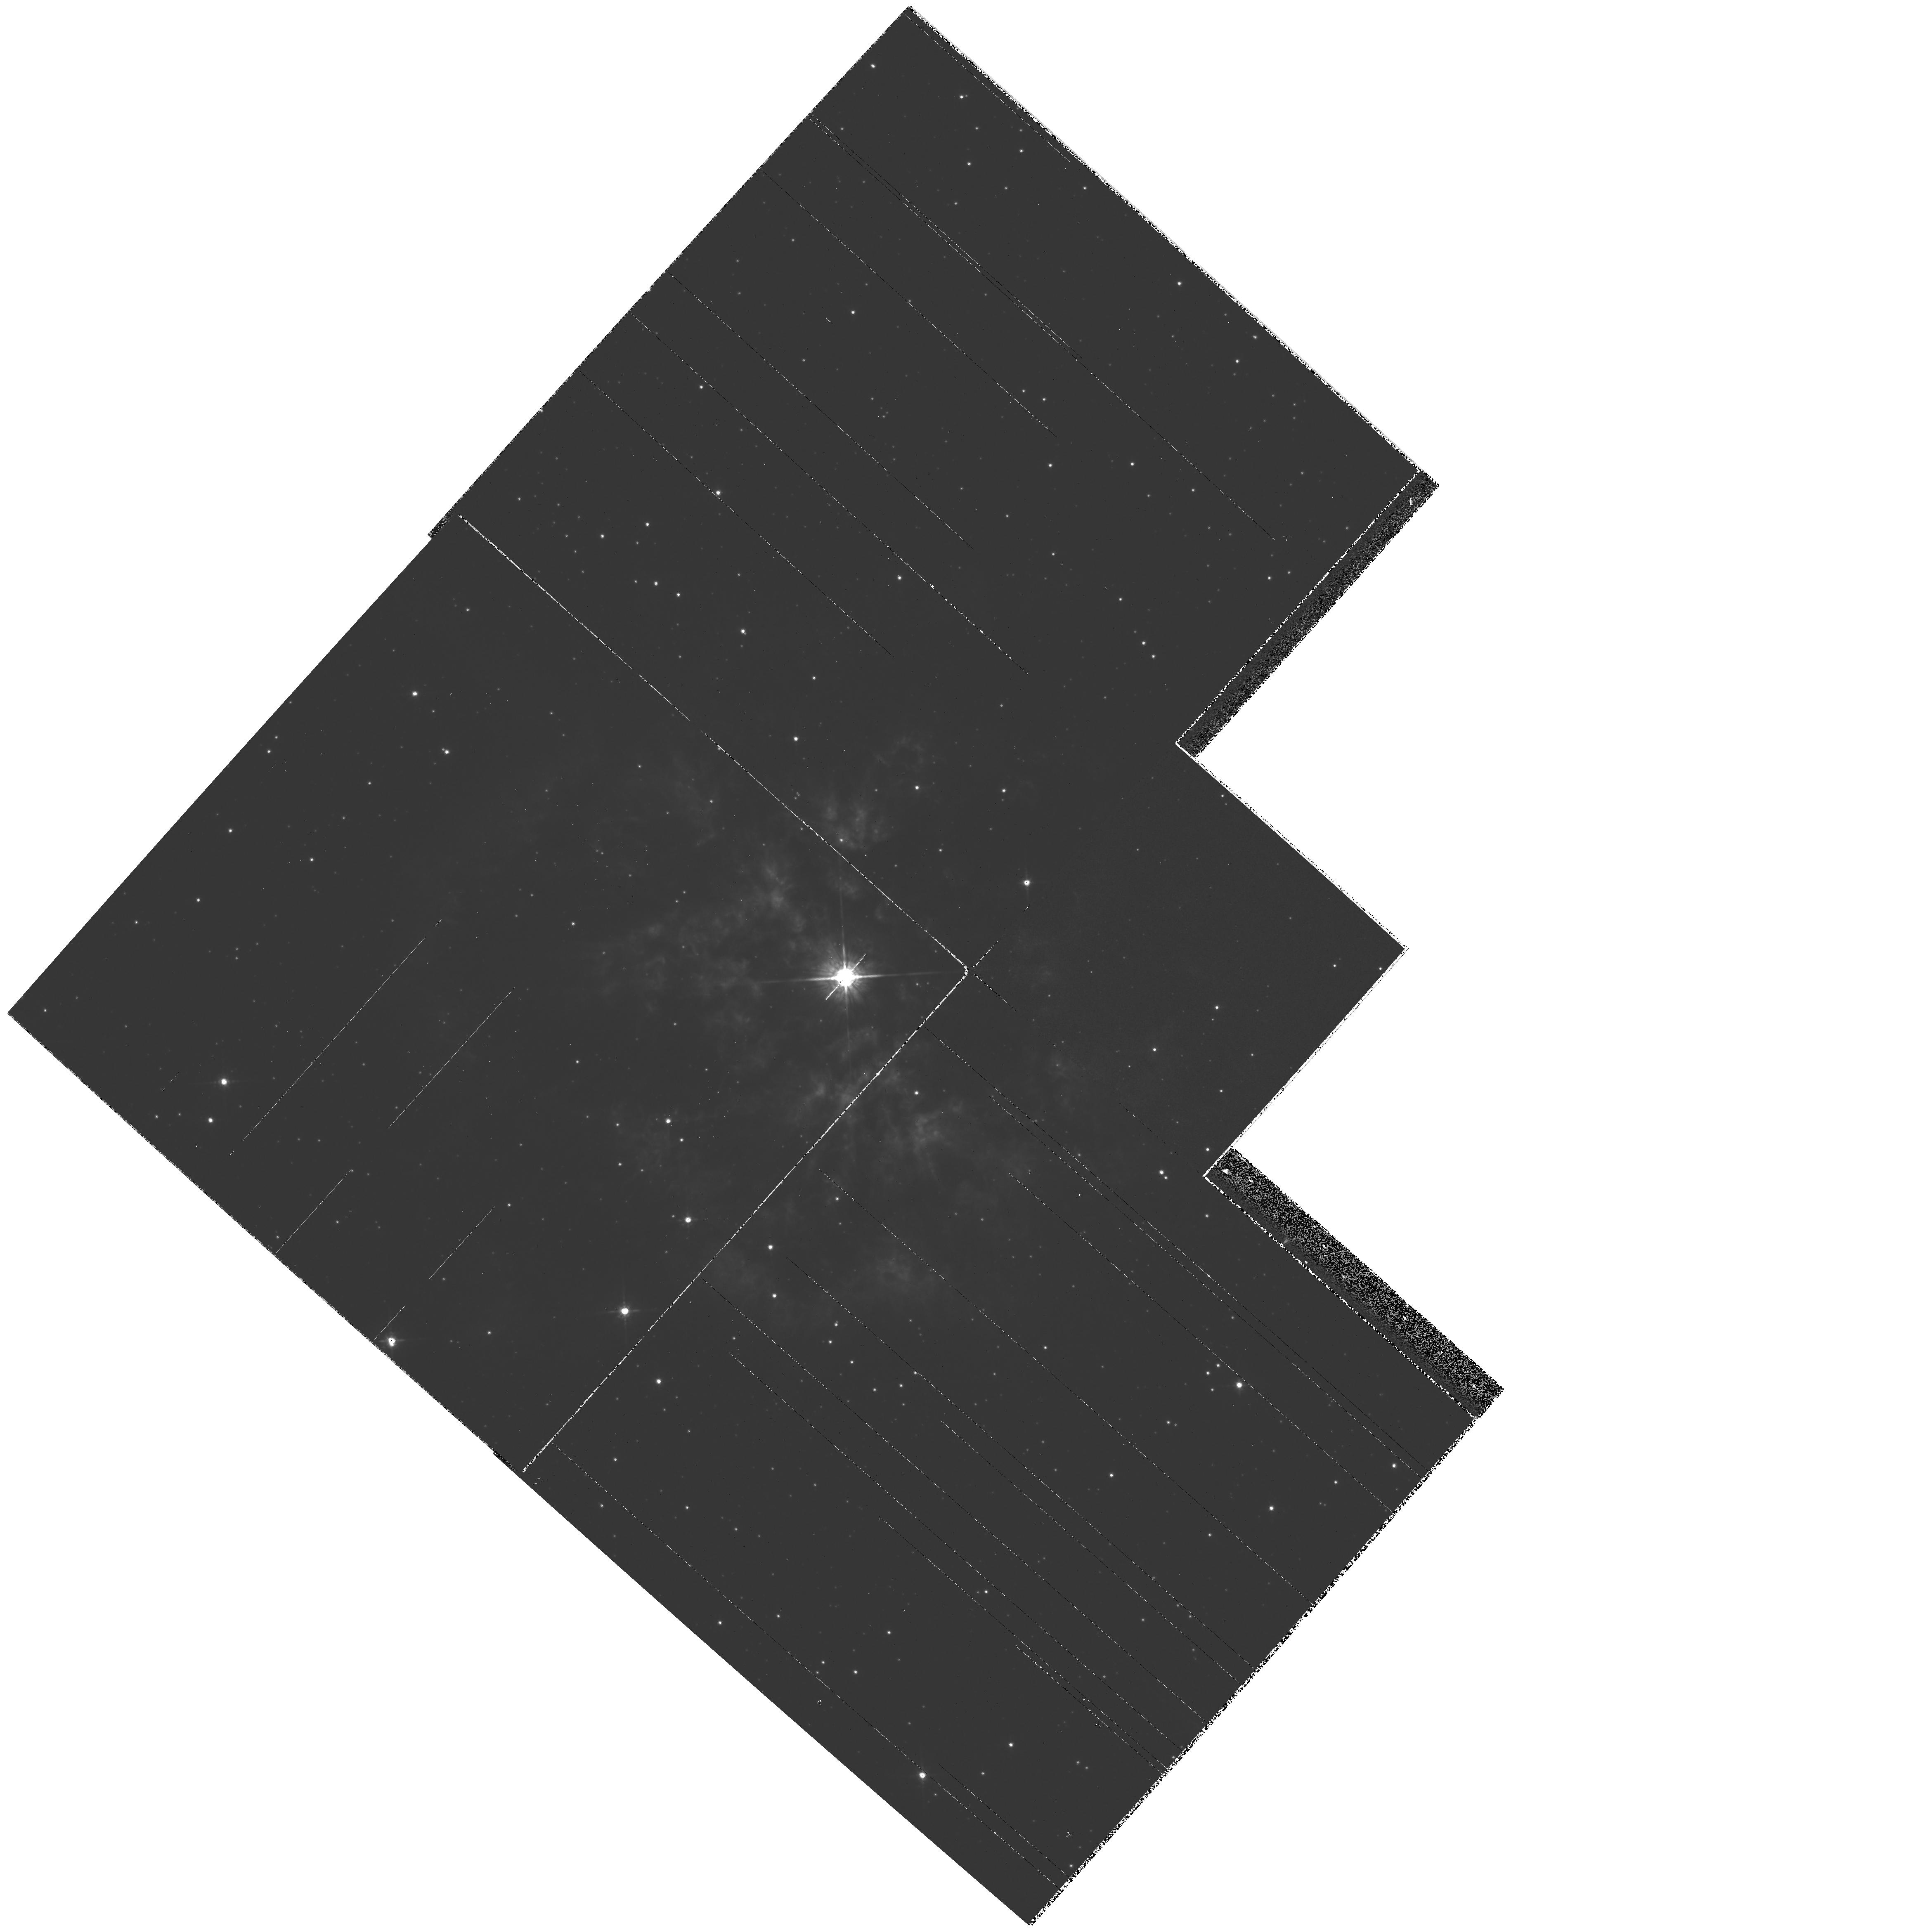
Target: PK050+03D1. Instrument: WFPC2/PC. Filter: F675W. Exposure: 3 min. Observation ID: hst_6787_01_wfpc2_pc_f675w_u3ah01

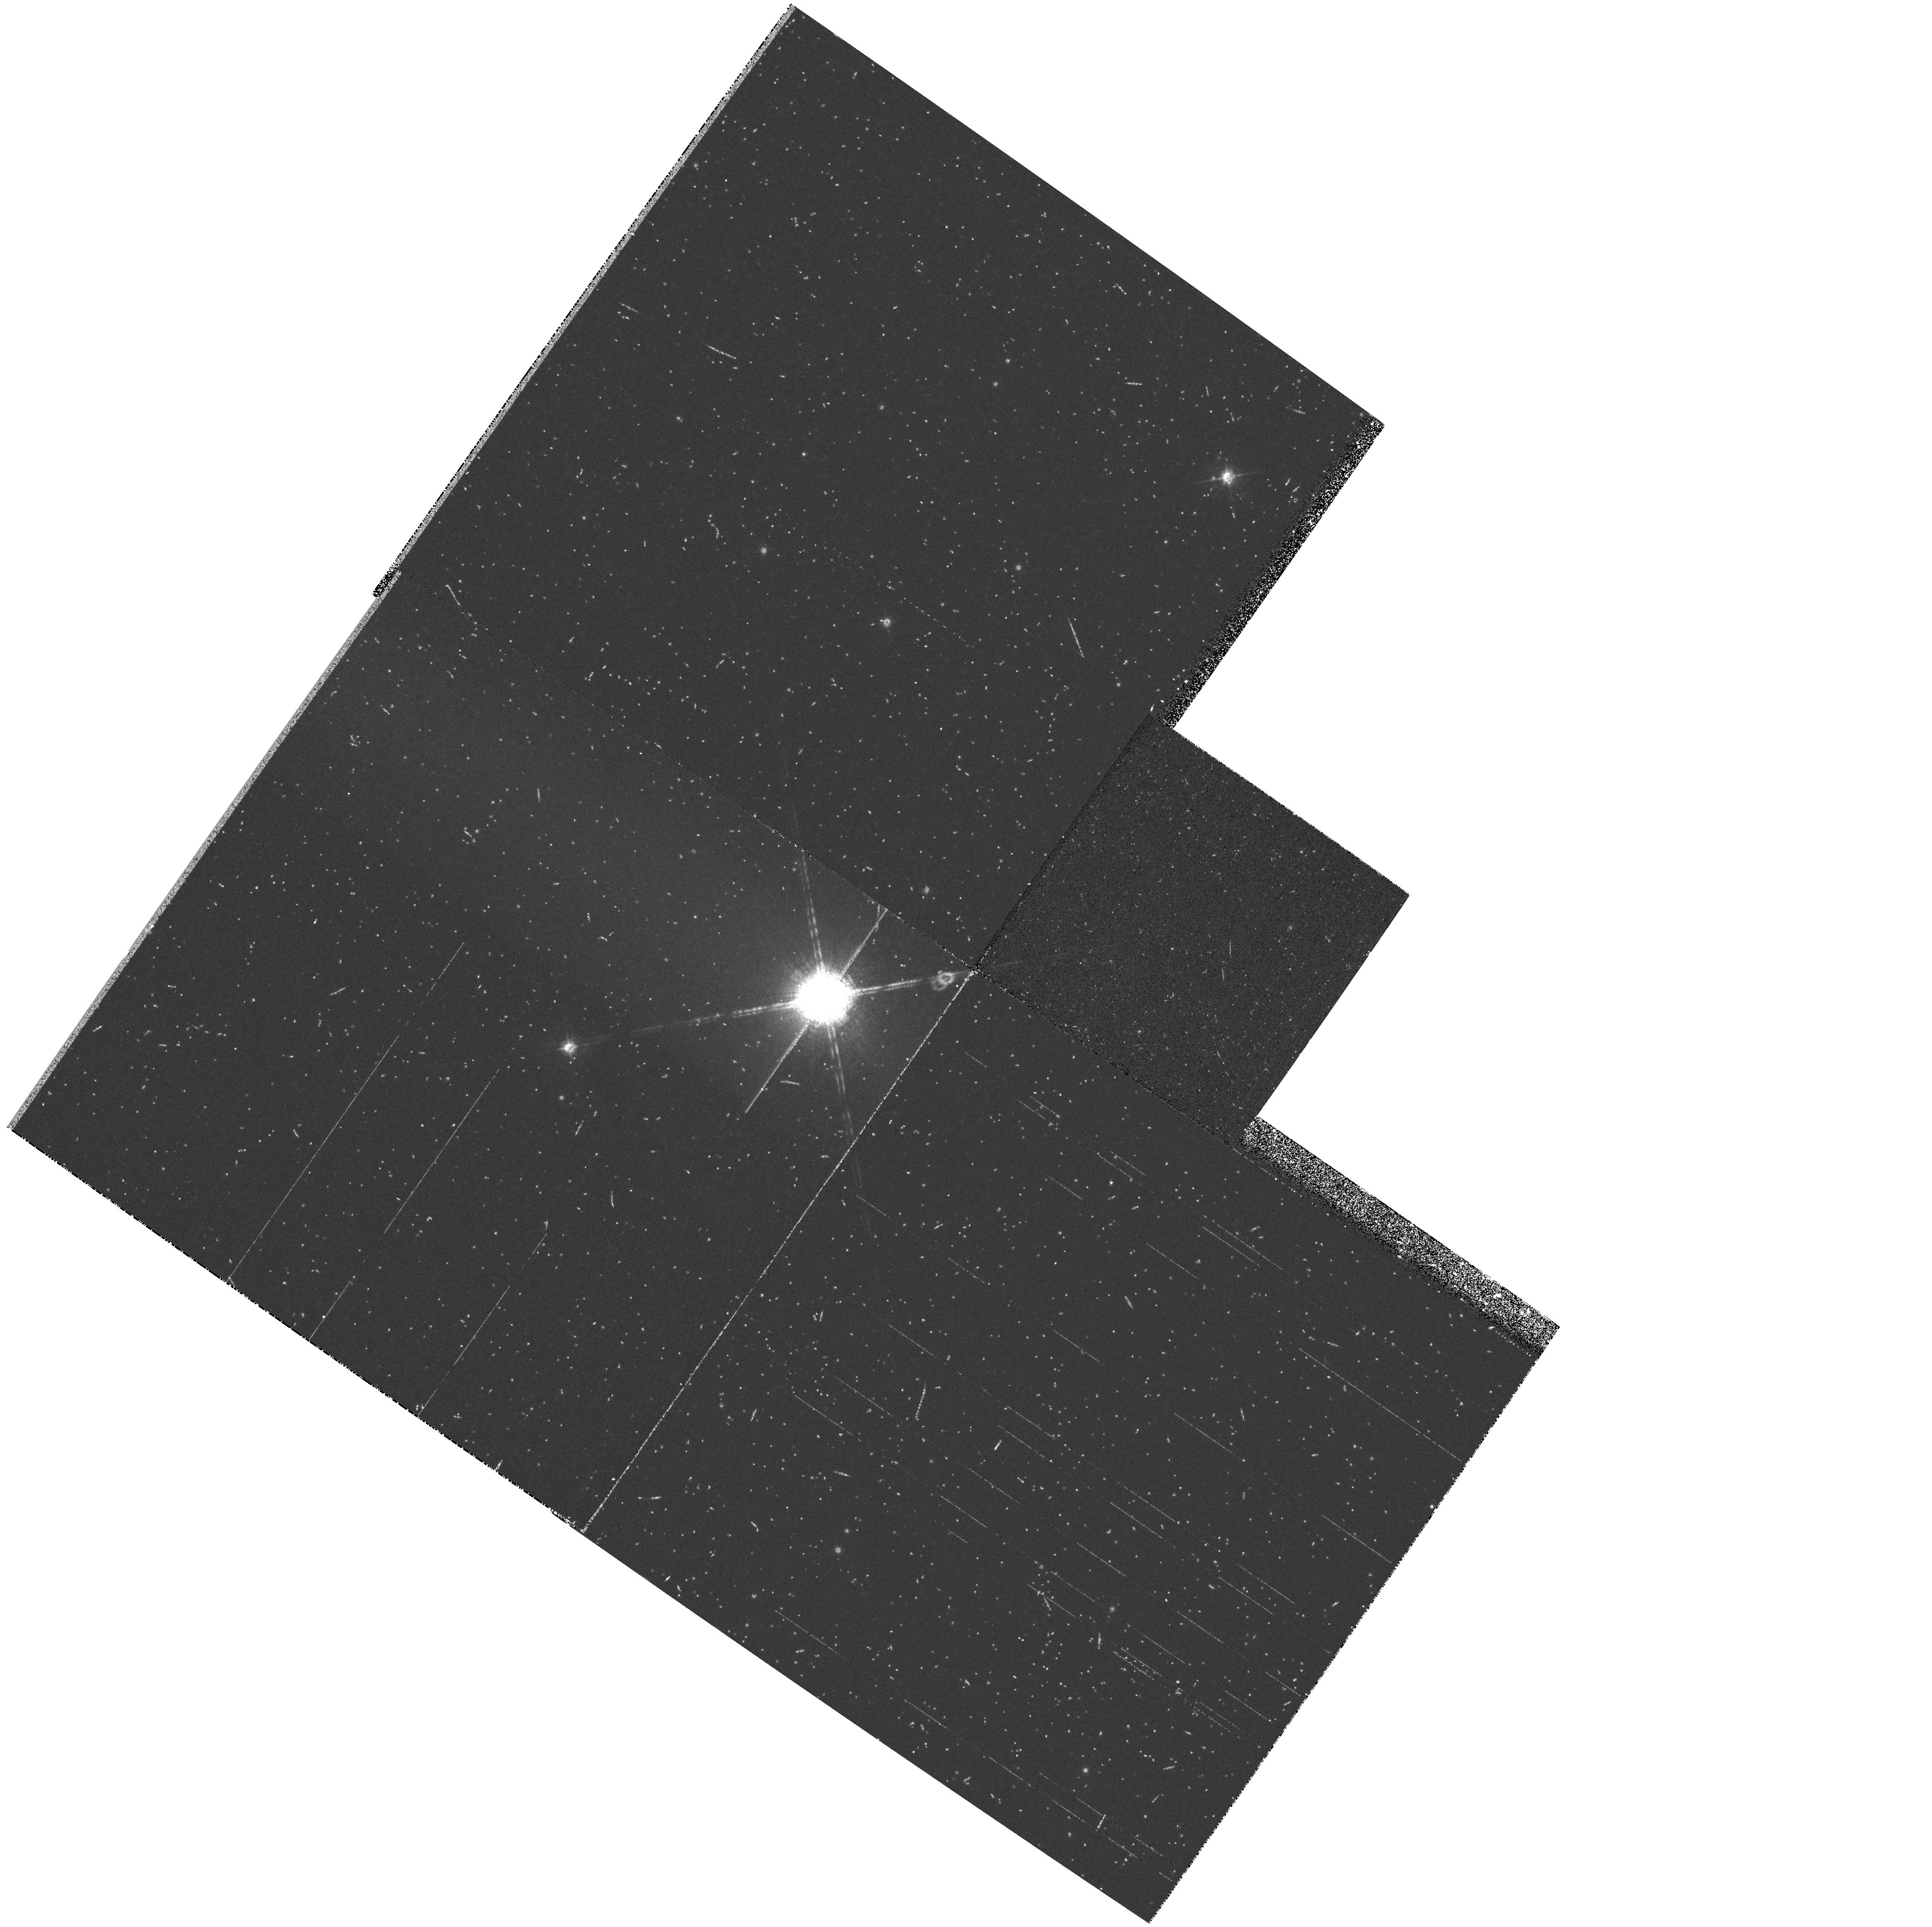
Target: HD179588. Instrument: WFPC2/PC. Filter: F656N. Exposure: 9 min. Observation ID: hst_6787_a1_wfpc2_pc_f656n_u3aha1

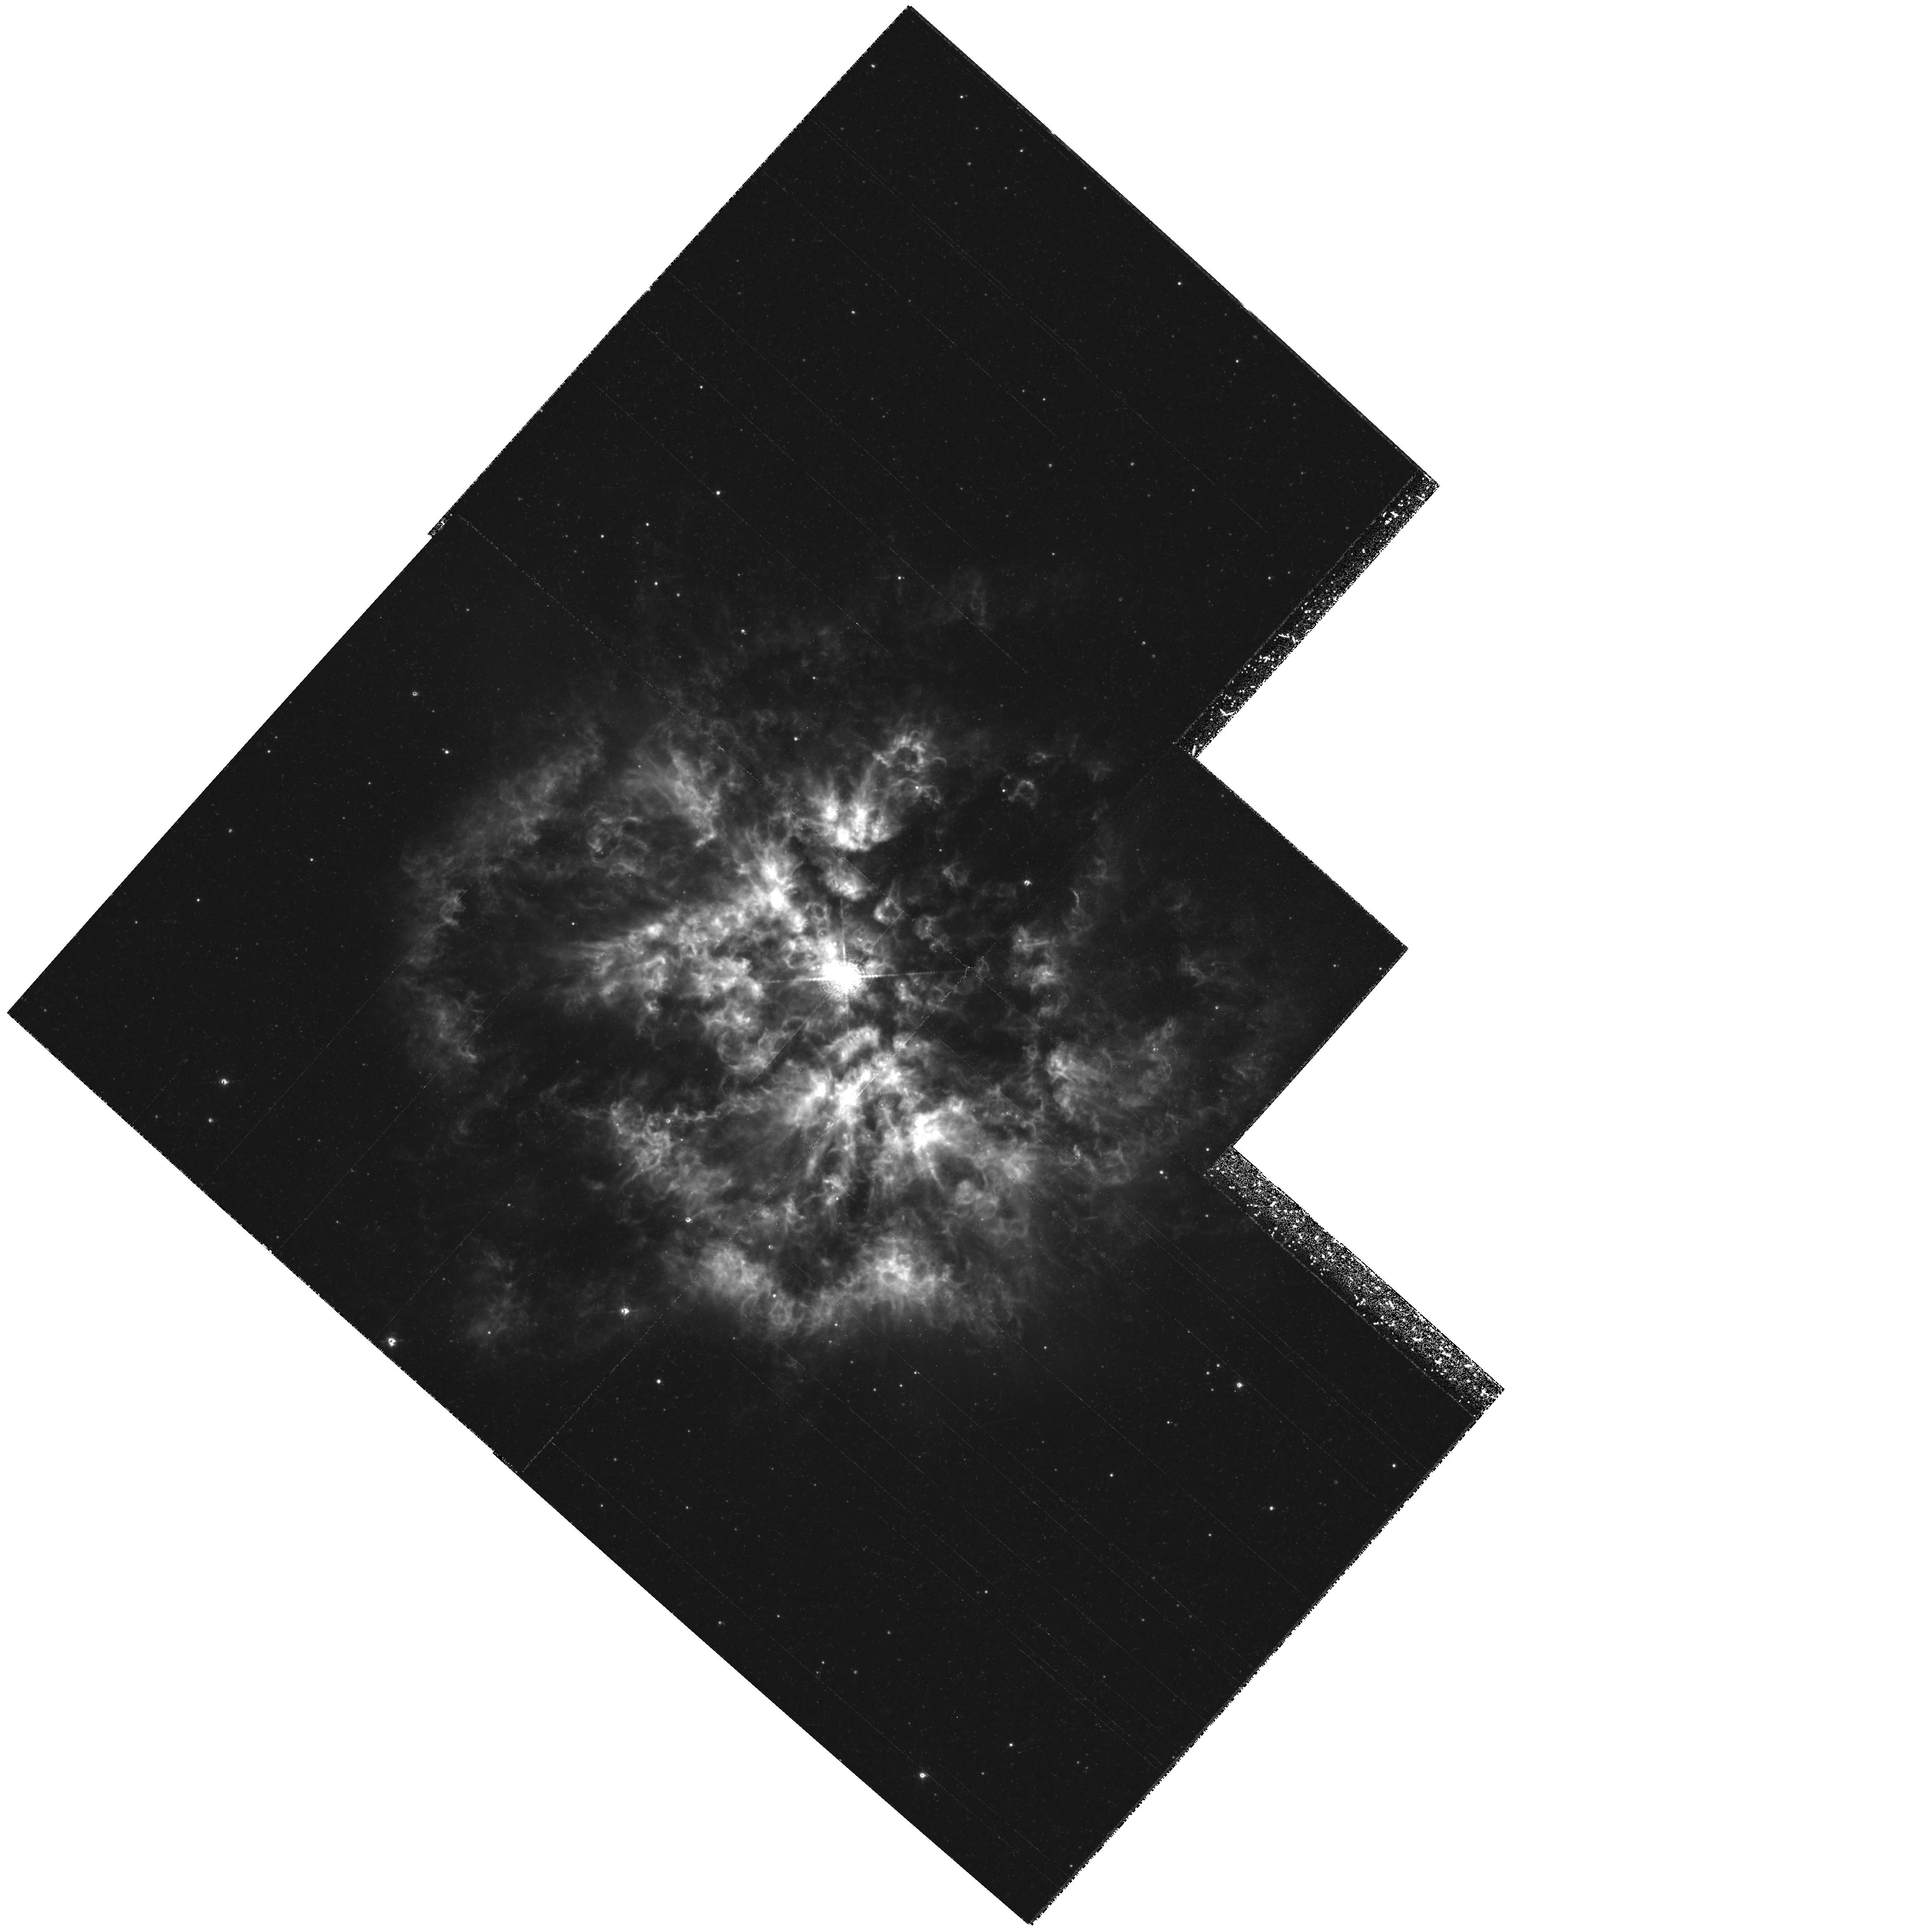
Target: PK050+03D1. Instrument: WFPC2/PC. Filter: F656N. Exposure: 2.8 h. Observation ID: hst_6787_01_wfpc2_pc_f656n_u3ah01

FINE STRUCTURE IN EJECTION NEBULAE AROUND POPULATION I AND II WOLF-RAYET STARS (PI: Moffat, Anthony F.J.)

We propose to use the unique high spatial resolution and wide field of WFPC2 to test quantitatively for the presence of supersonic, compressible turbulence in nebulae ejected by hot stars. Following the TAC's recommendation, this run is considered exploratory. We therefore limit it to imaging of a nebula around a high-mass Wolf-Rayet star: the youngest such nebula known, M1-67 = PK 050+03D1, around the WN8 star 209BAC = WR124. The wavelet technique will be used on a deep, net H--Alpha image, to derive spatial scaling laws [line-flux (which can be converted to mass) versus size; mass spectrum]. If supersonic, compressible turbulence prevails, as observed in other gaseous regions (e.g. molecular clouds or population I WR winds), we can expect to see specific power-laws, with rapidly increasing numbers of smaller features. Detection of strong turbulence will have an important impact on mass-loss estimates and stellar evolution.